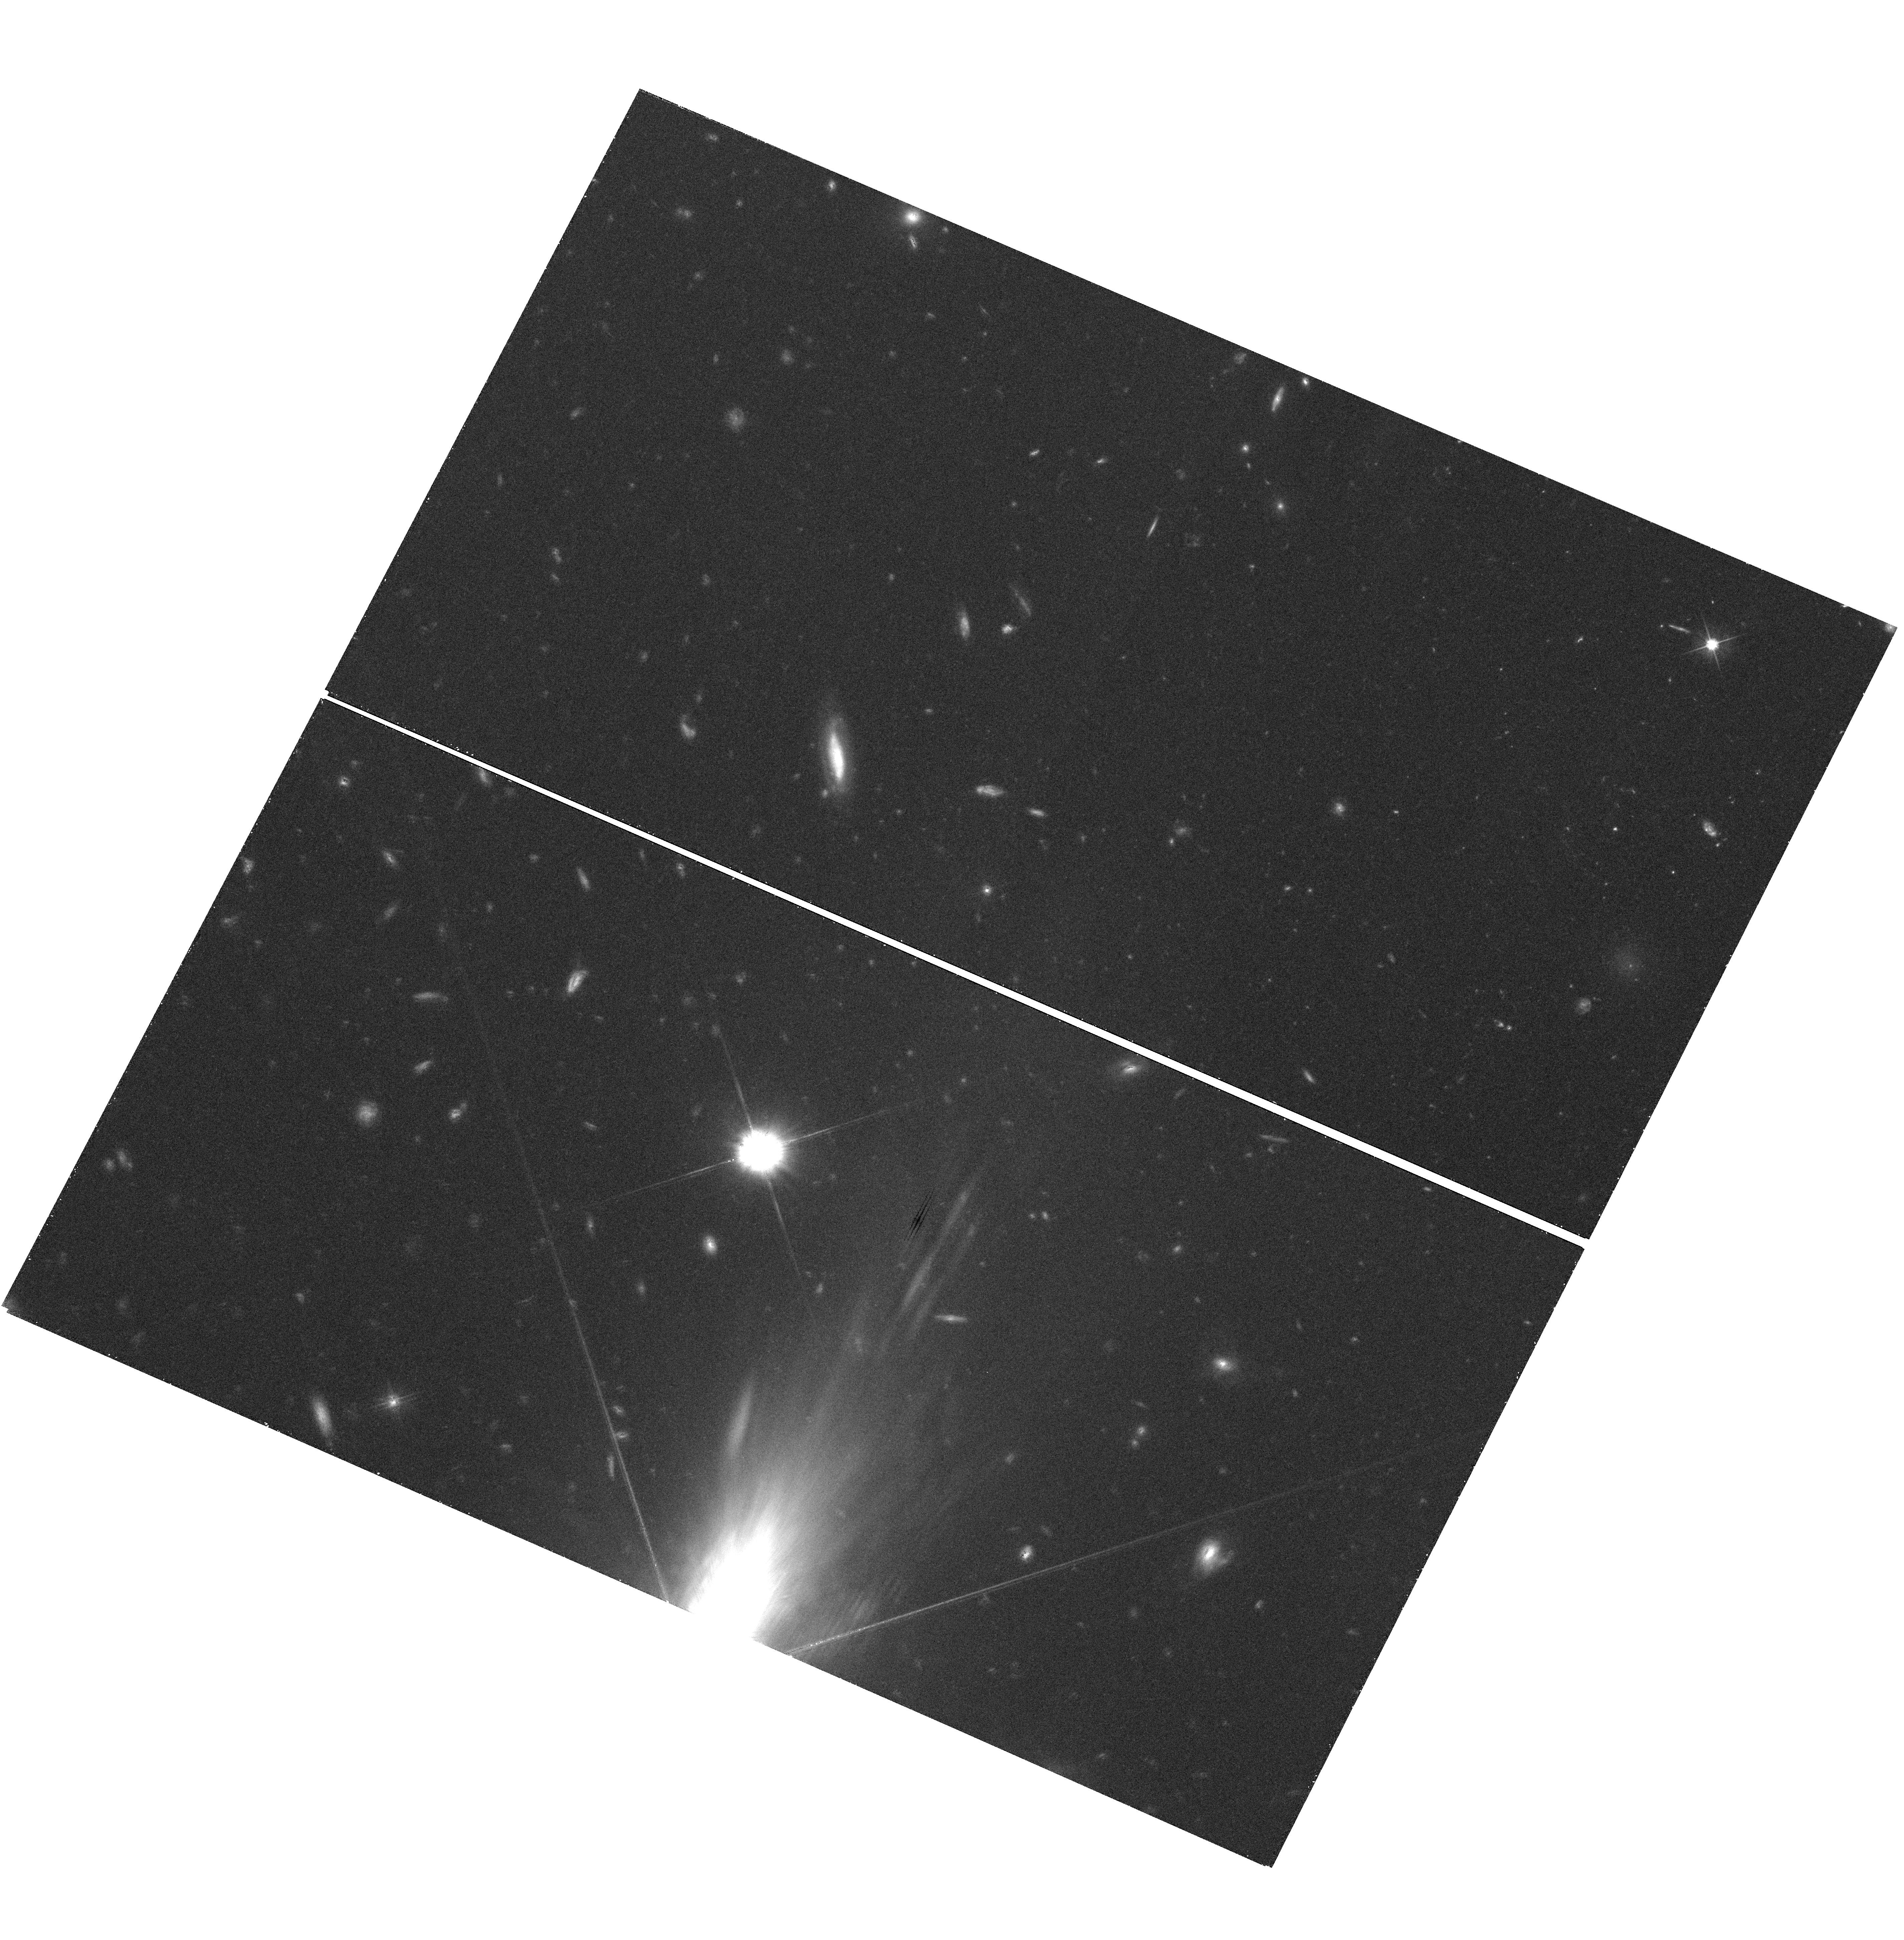
Target: QSO-J0918+1636. Instrument: WFC3/UVIS. Filter: F606W. Exposure: 42 min. Observation ID: hst_12553_02_wfc3_uvis_f606w_ibpp02

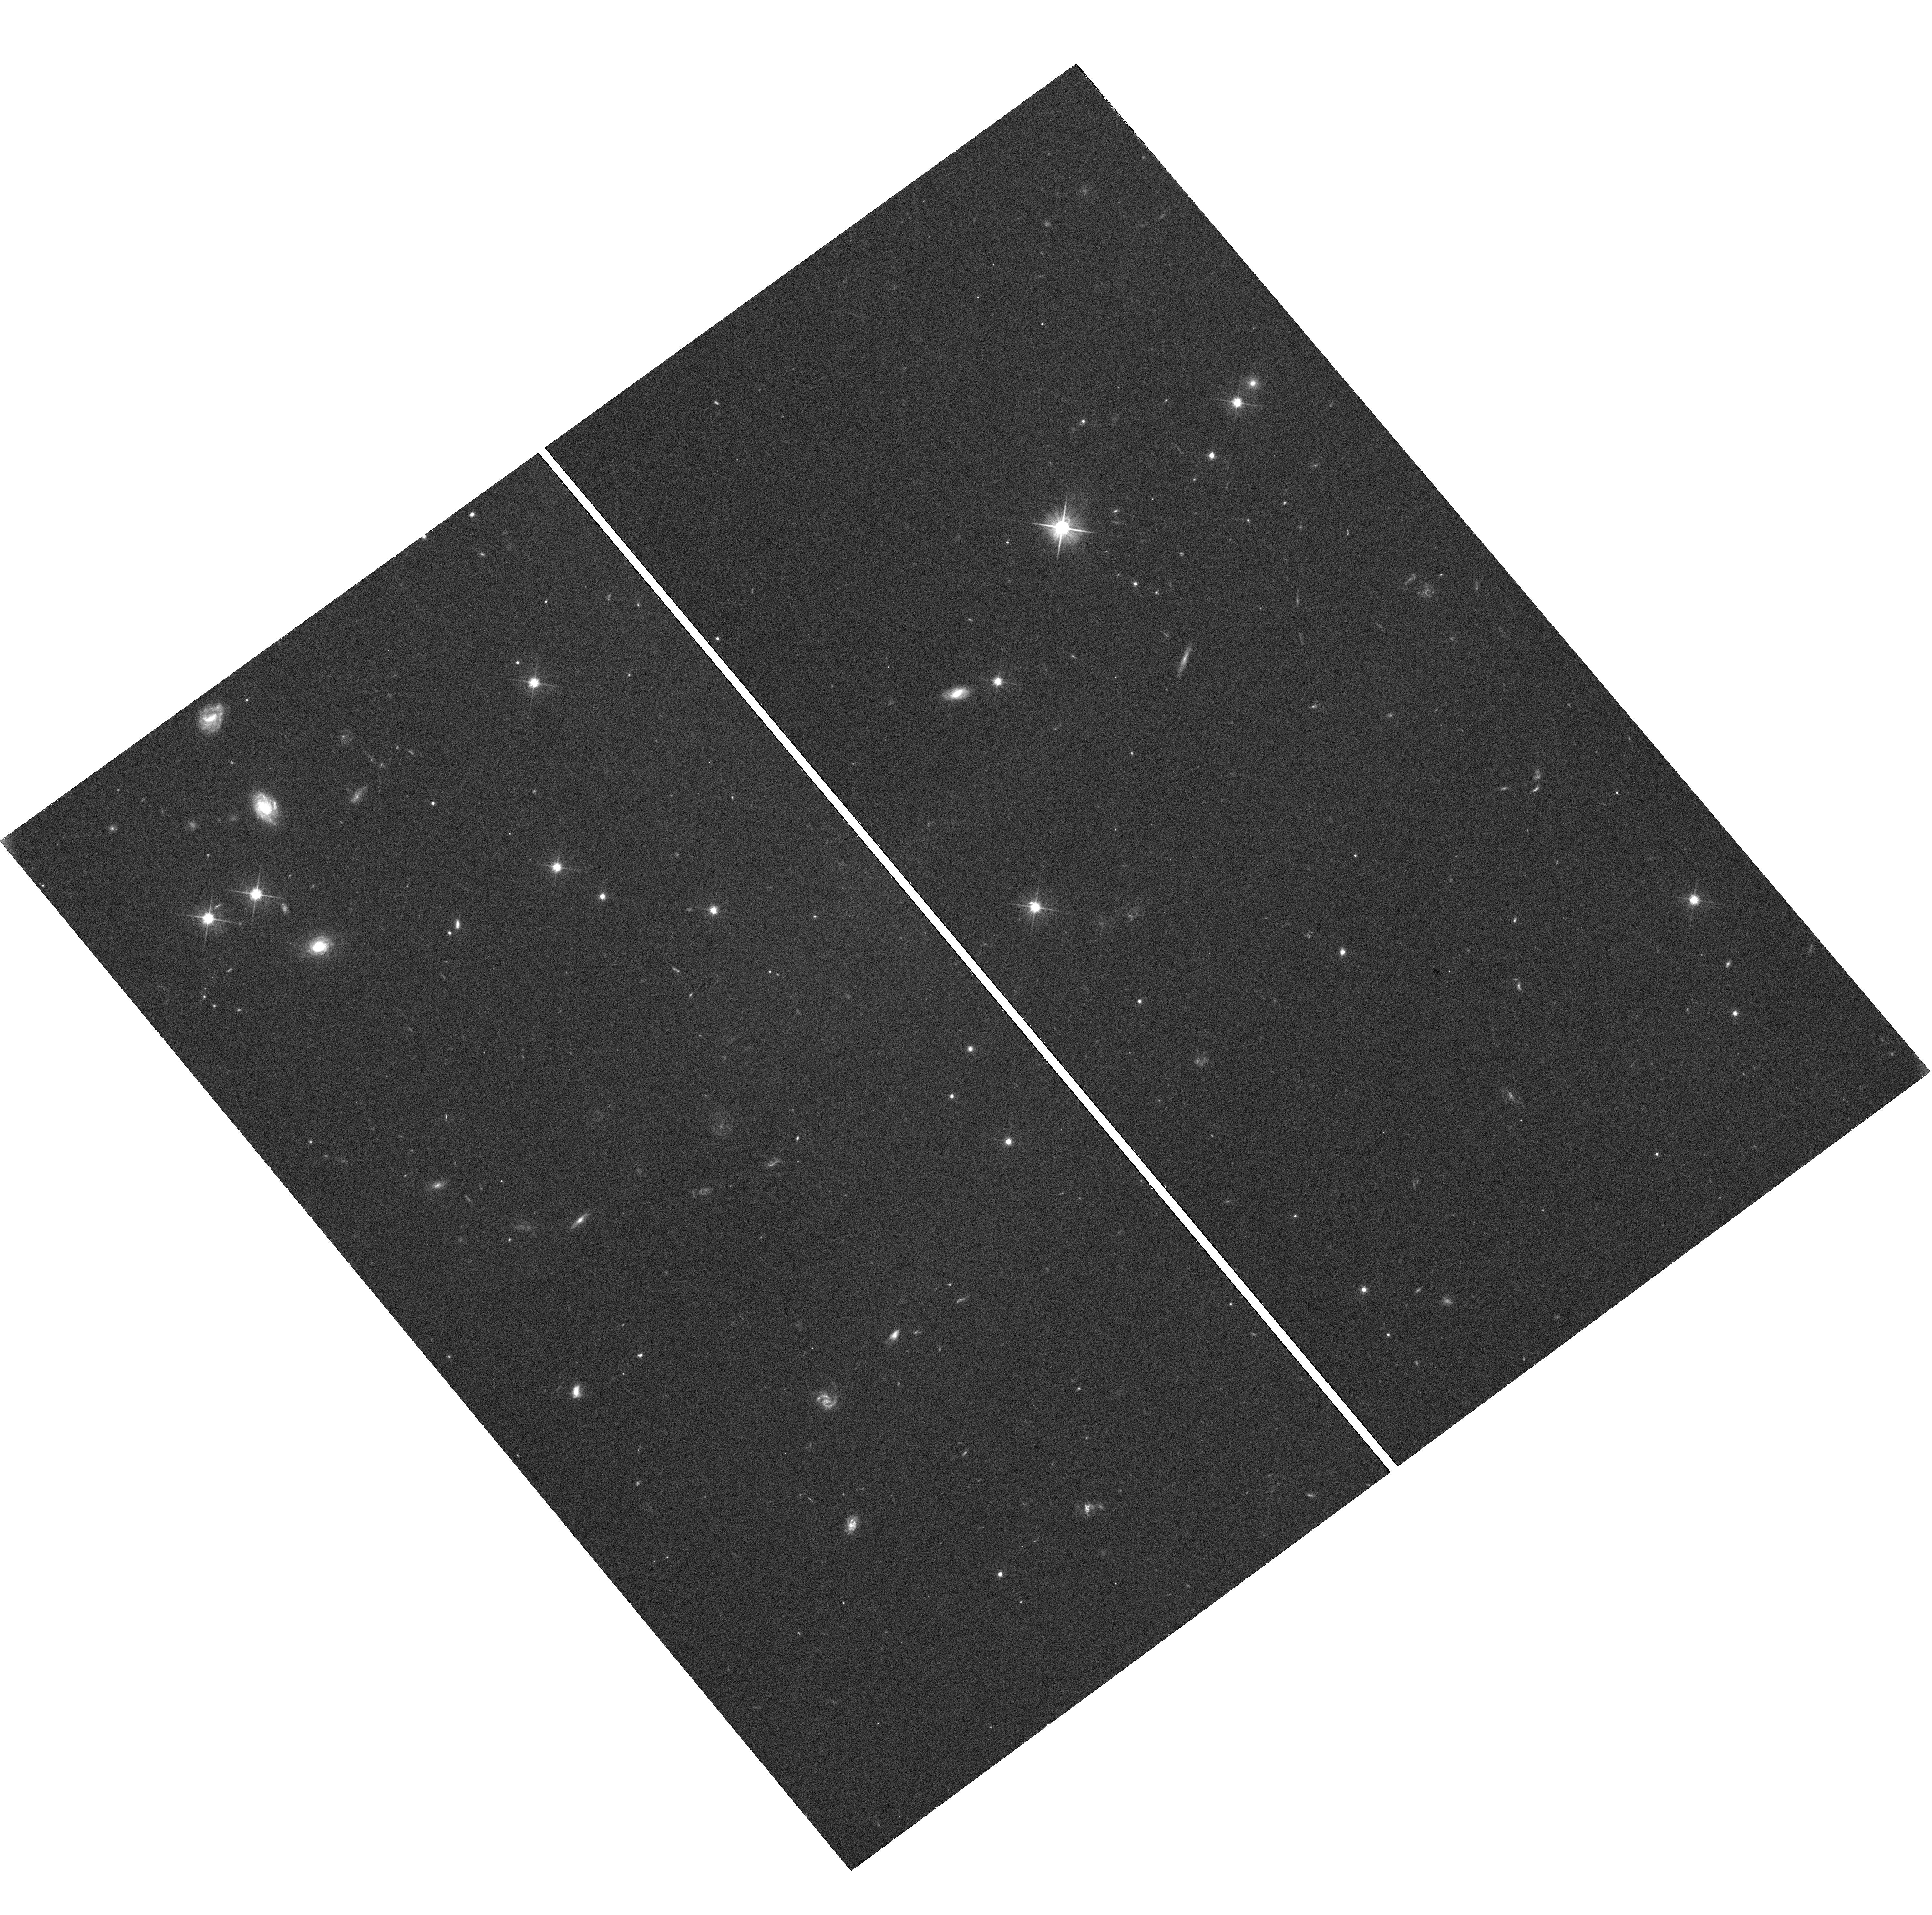
Target: QSO-J2222-0946. Instrument: WFC3/UVIS. Filter: F606W. Exposure: 42 min. Observation ID: hst_12553_01_wfc3_uvis_f606w_ibpp01

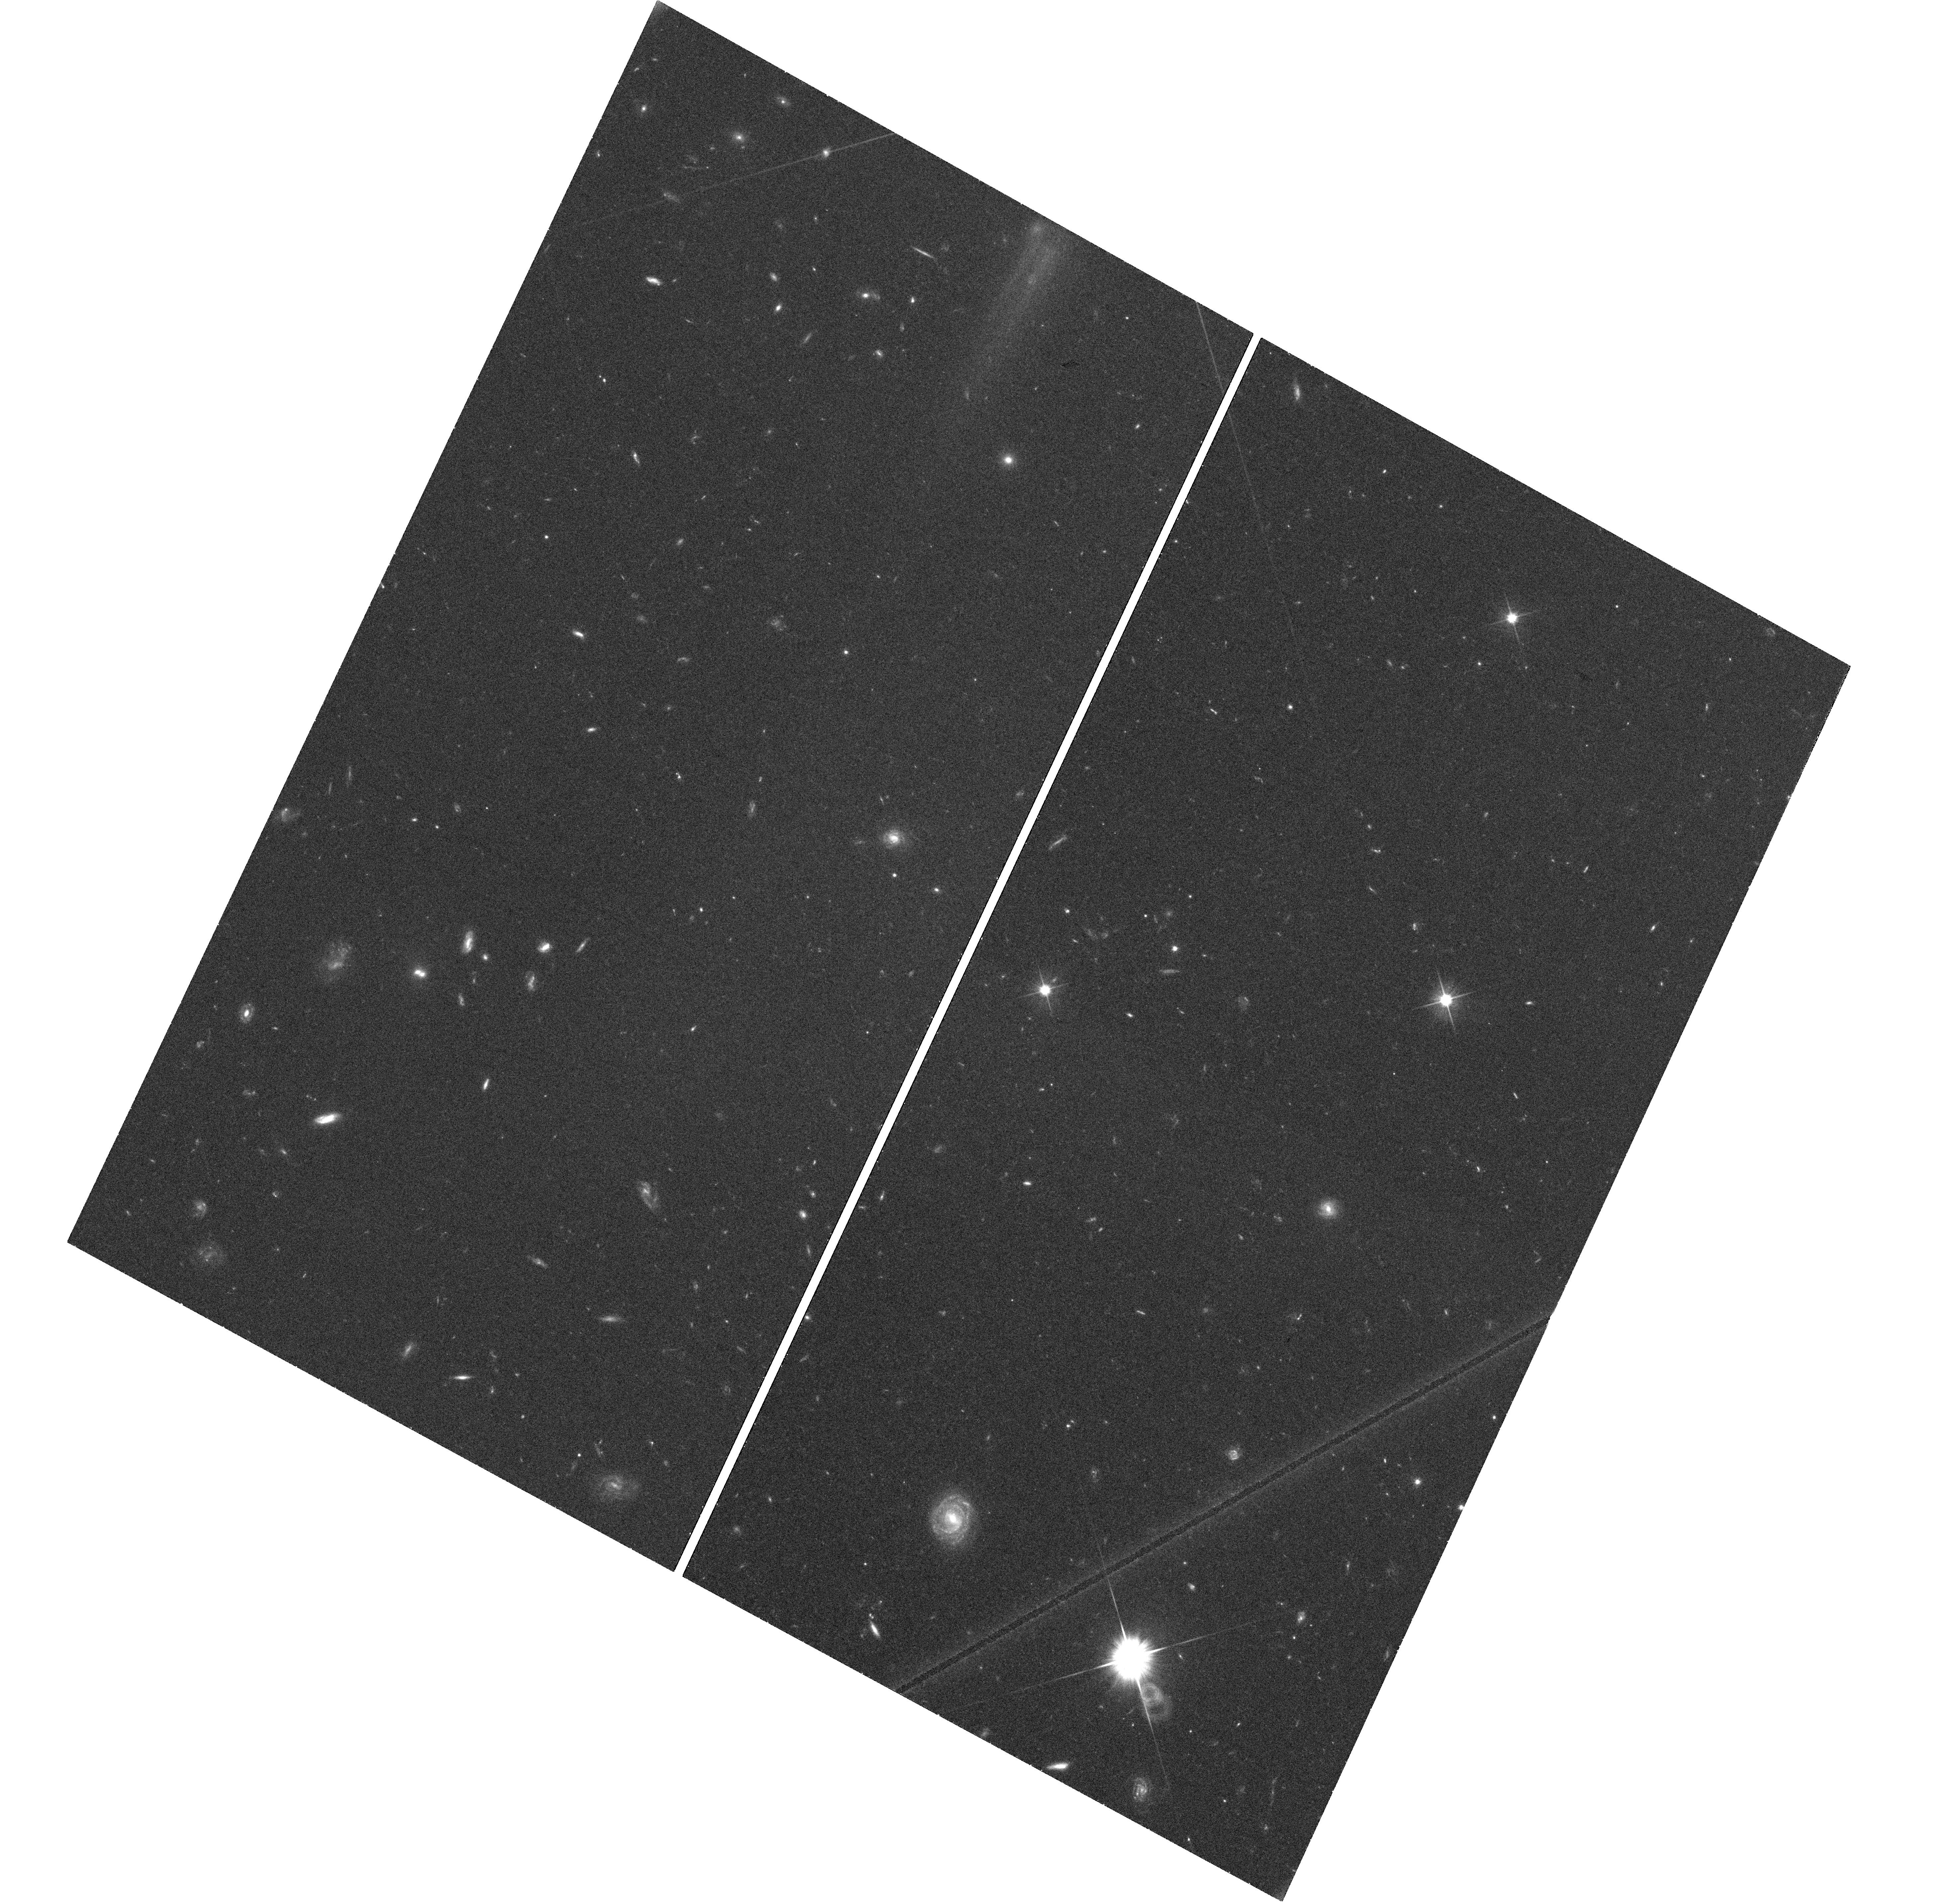
Target: QSO-J0338-0005. Instrument: WFC3/UVIS. Filter: F606W. Exposure: 42 min. Observation ID: hst_12553_04_wfc3_uvis_f606w_ibpp04

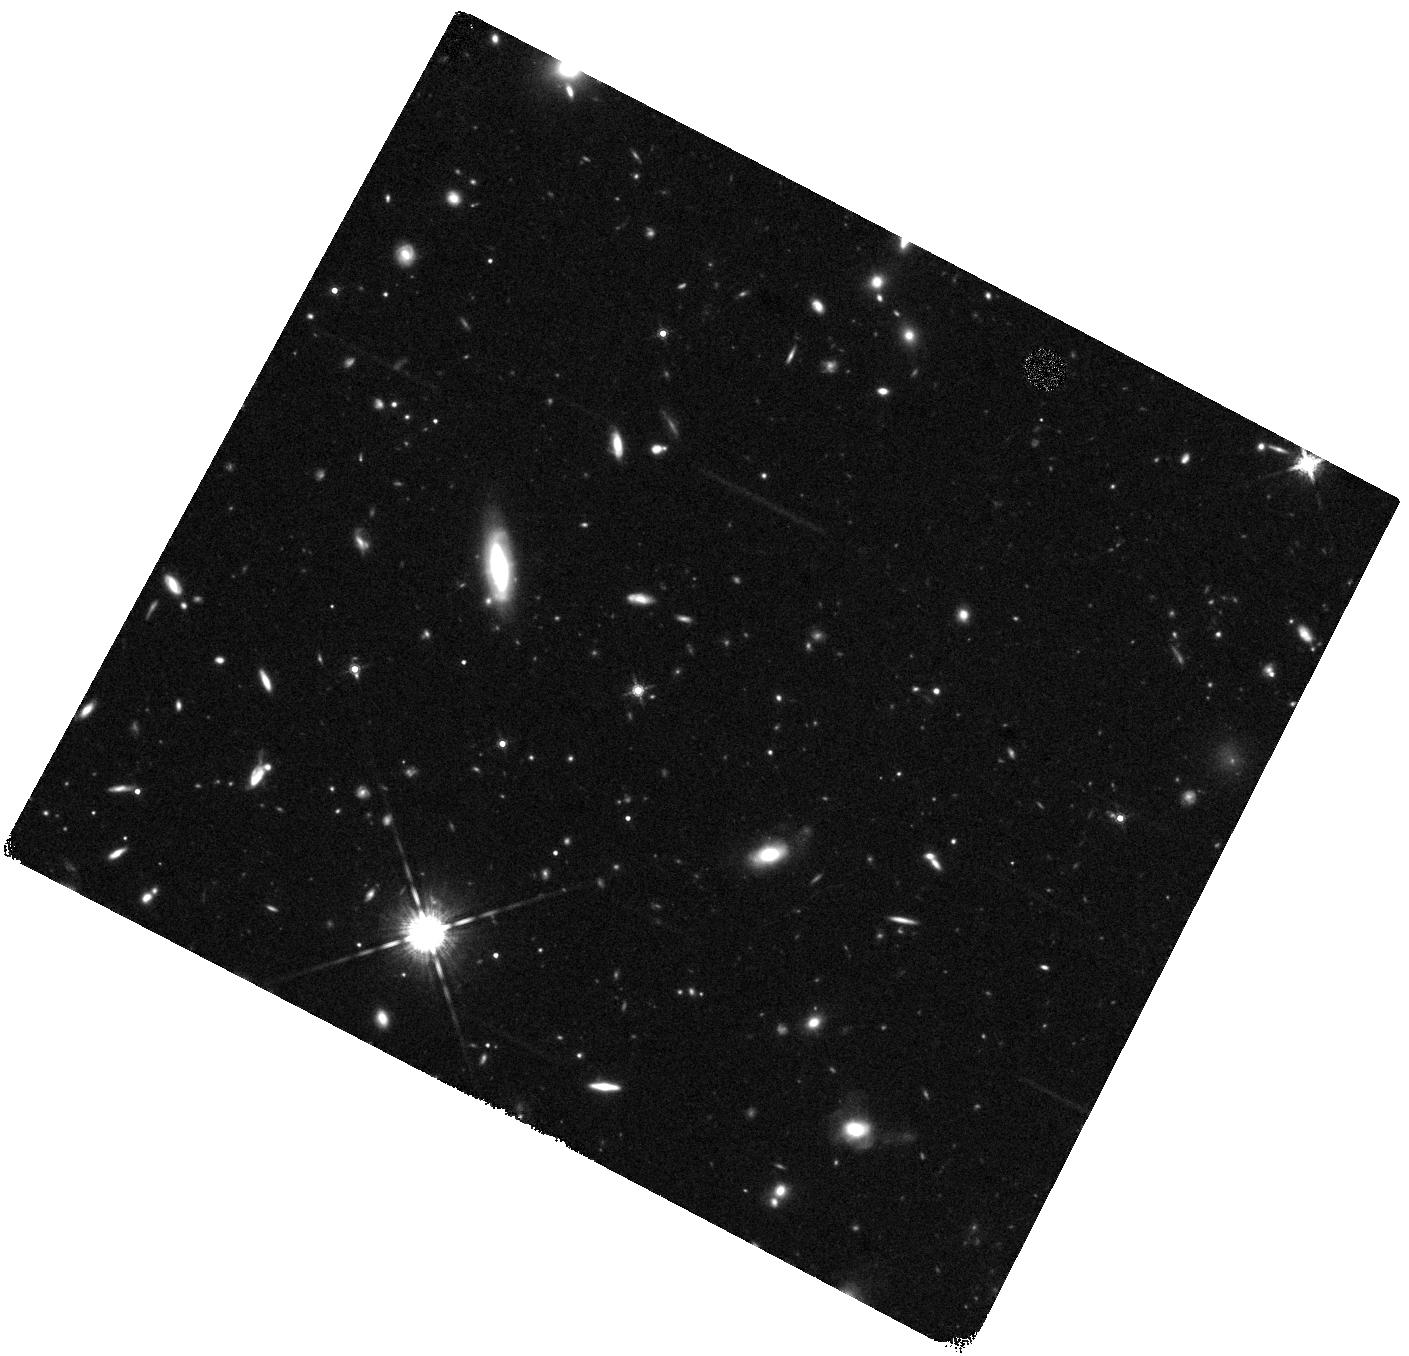
Target: QSO-J0918+1636. Instrument: WFC3/IR. Filter: F160W. Exposure: 44 min. Observation ID: hst_12553_08_wfc3_ir_f160w_ibpp08

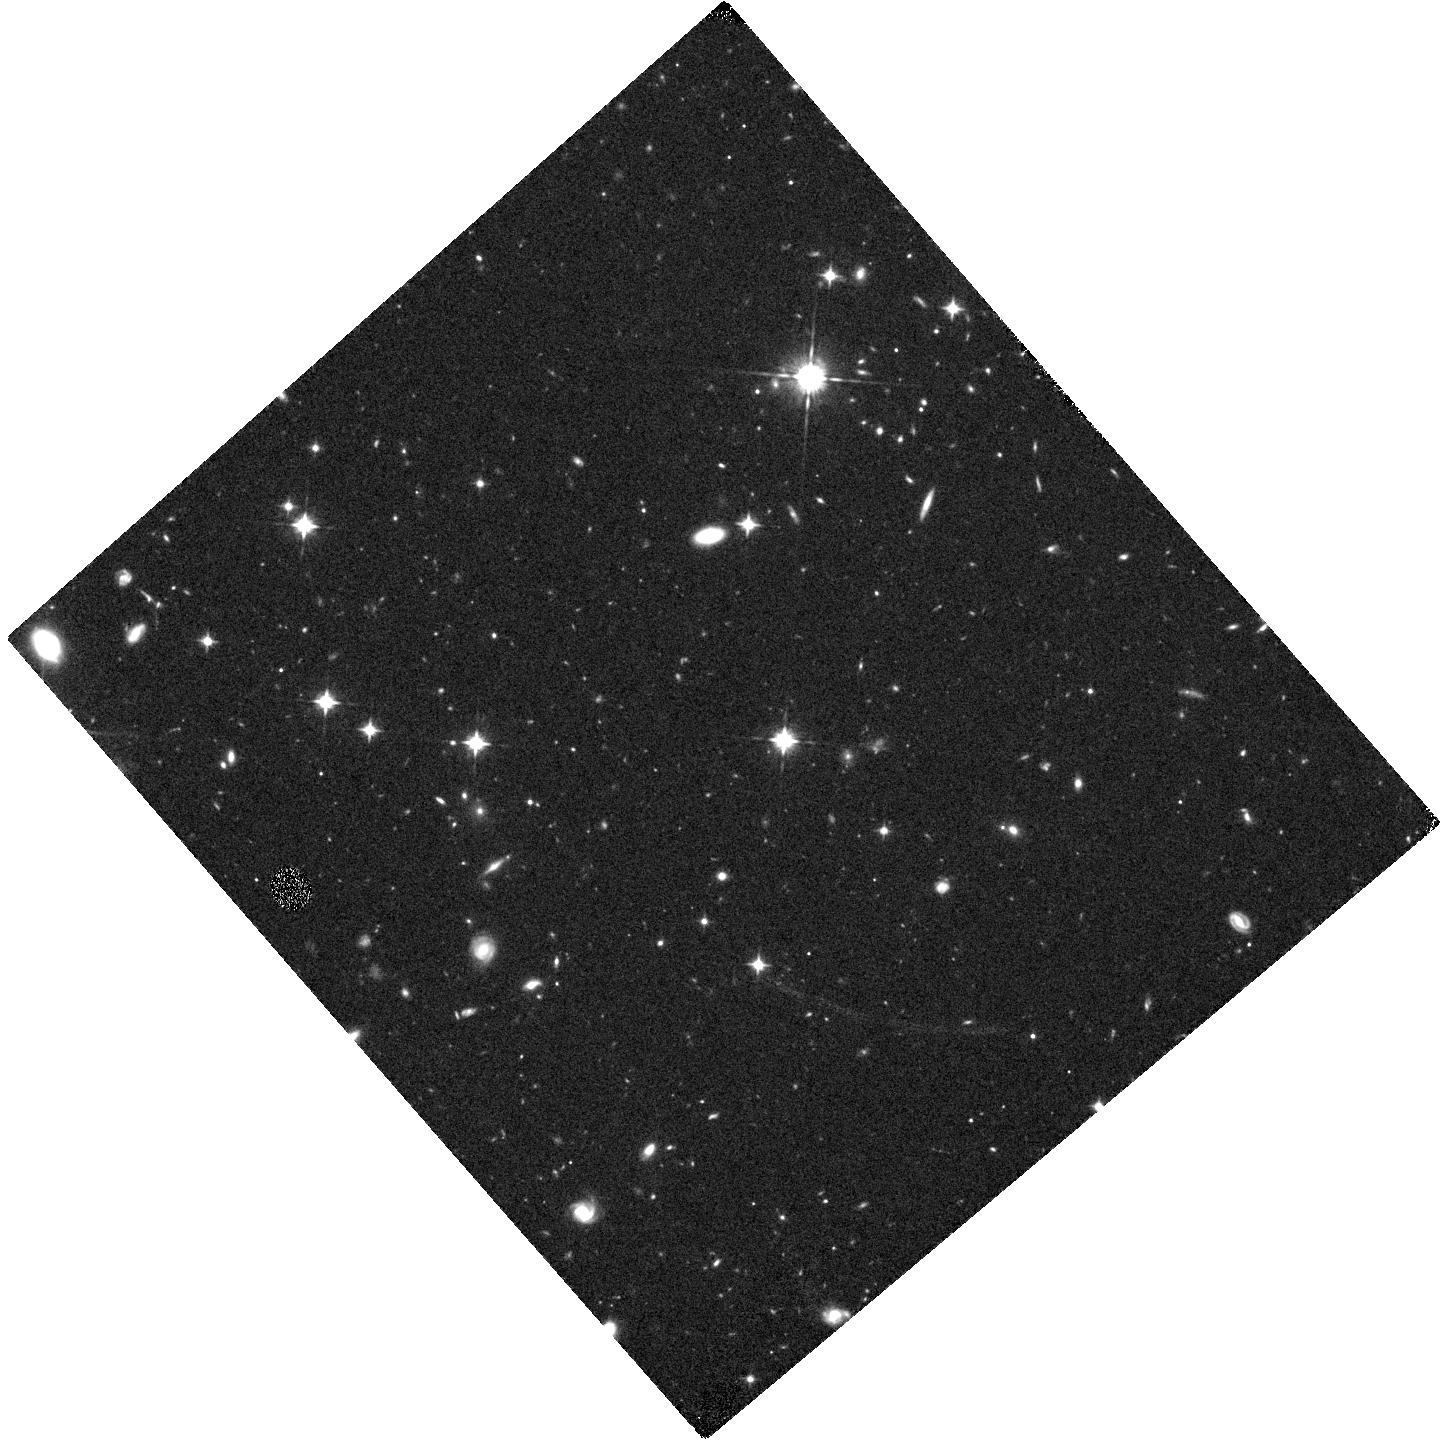
Target: QSO-J2222-0946. Instrument: WFC3/IR. Filter: F105W. Exposure: 44 min. Observation ID: hst_12553_05_wfc3_ir_f105w_ibpp05

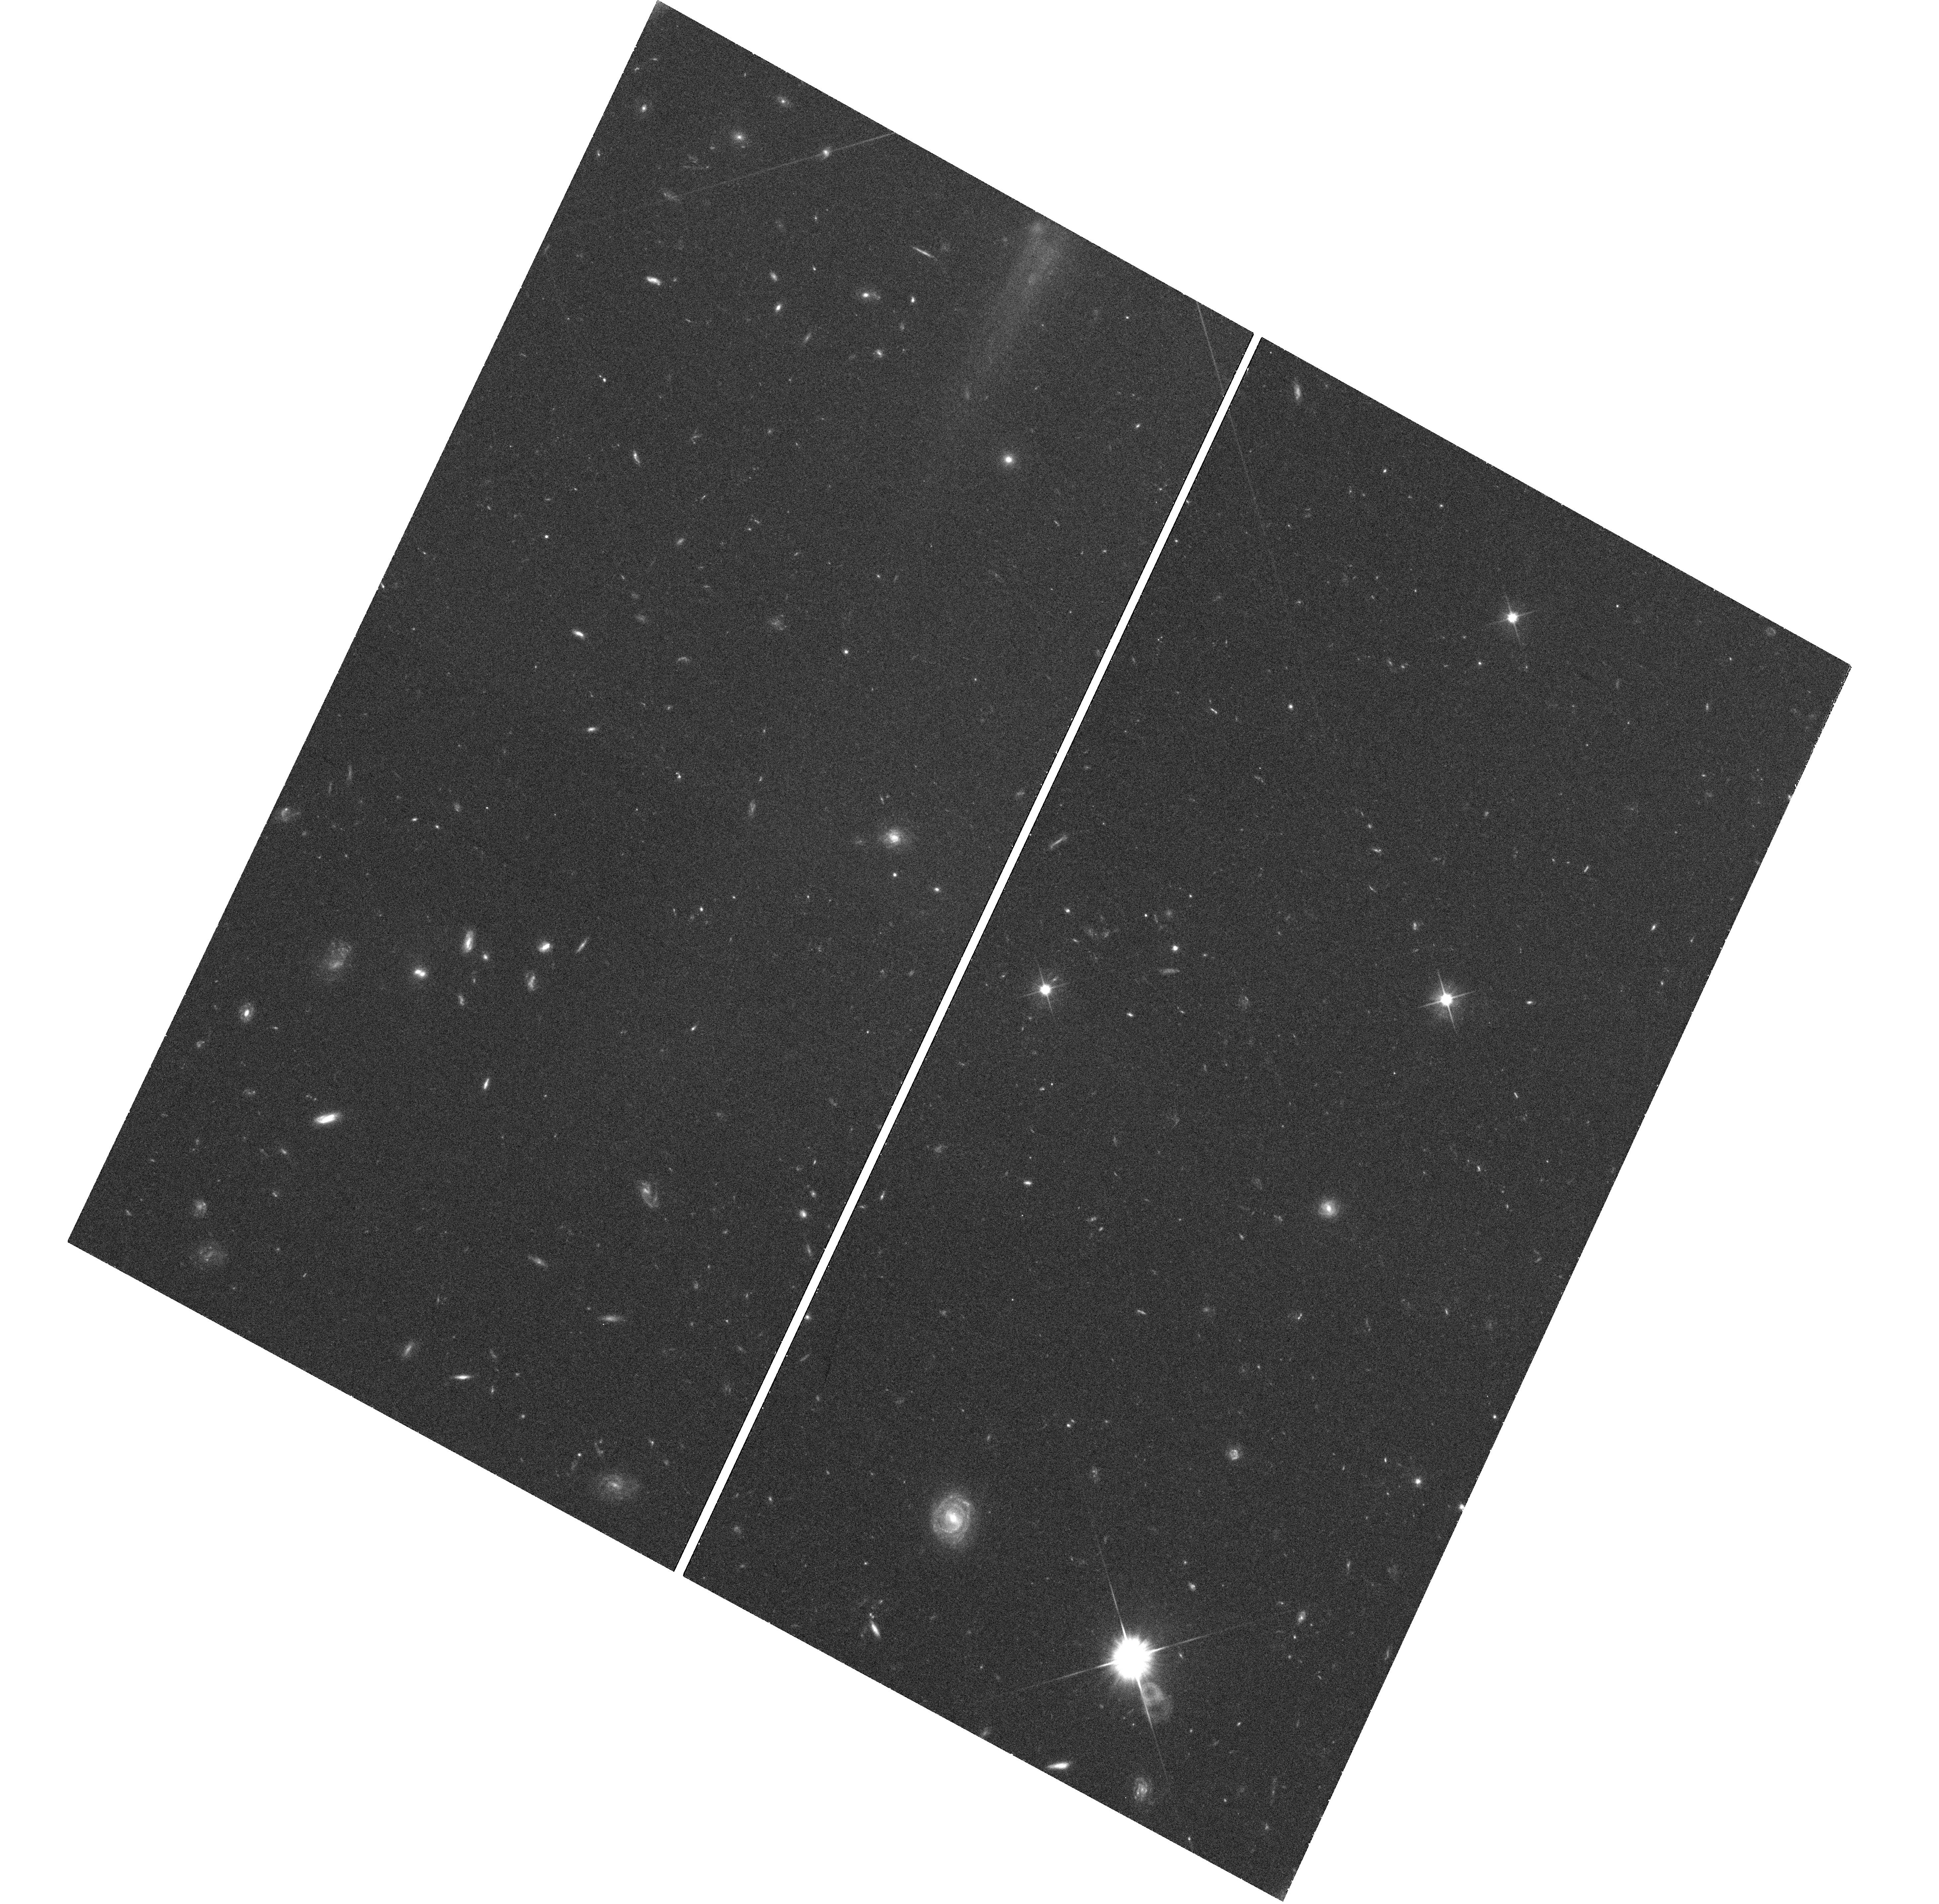
Target: QSO-J0338-0005. Instrument: WFC3/UVIS. Filter: F606W. Exposure: 42 min. Observation ID: hst_12553_03_wfc3_uvis_f606w_ibpp03

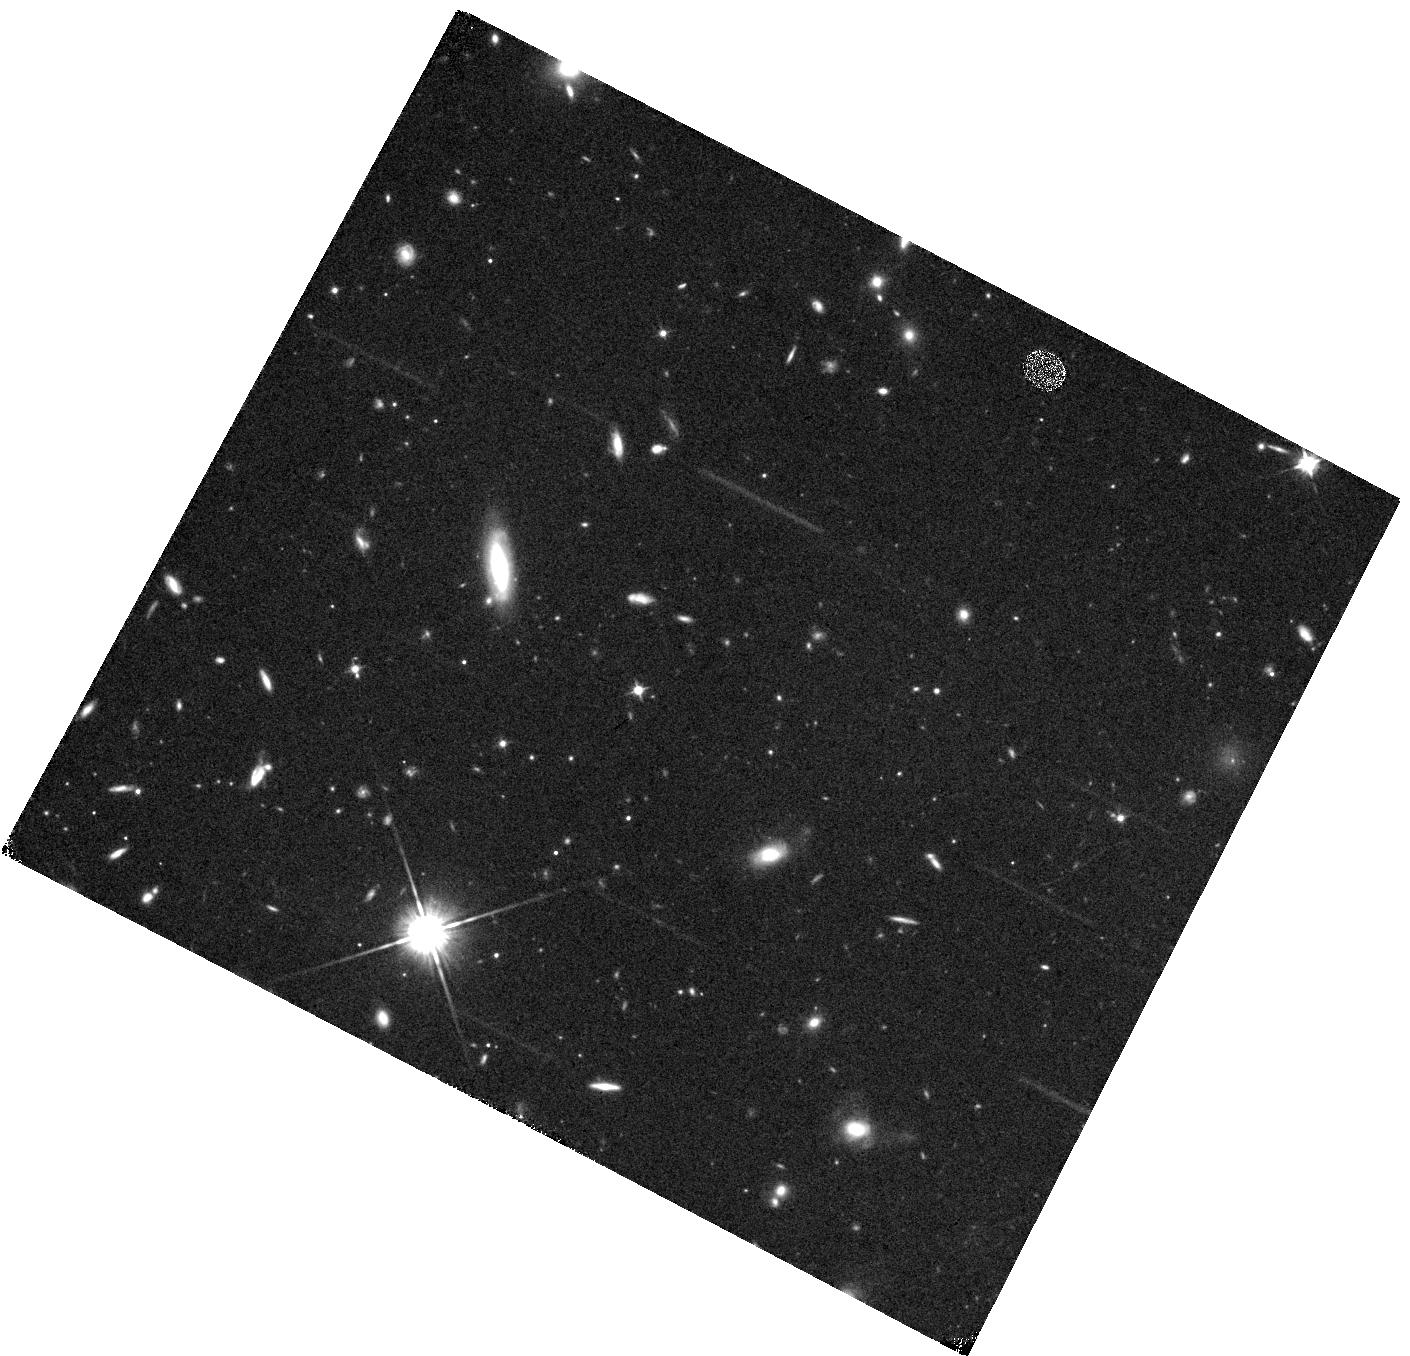
Target: QSO-J0918+1636. Instrument: WFC3/IR. Filter: F105W. Exposure: 44 min. Observation ID: hst_12553_07_wfc3_ir_f105w_ibpp07

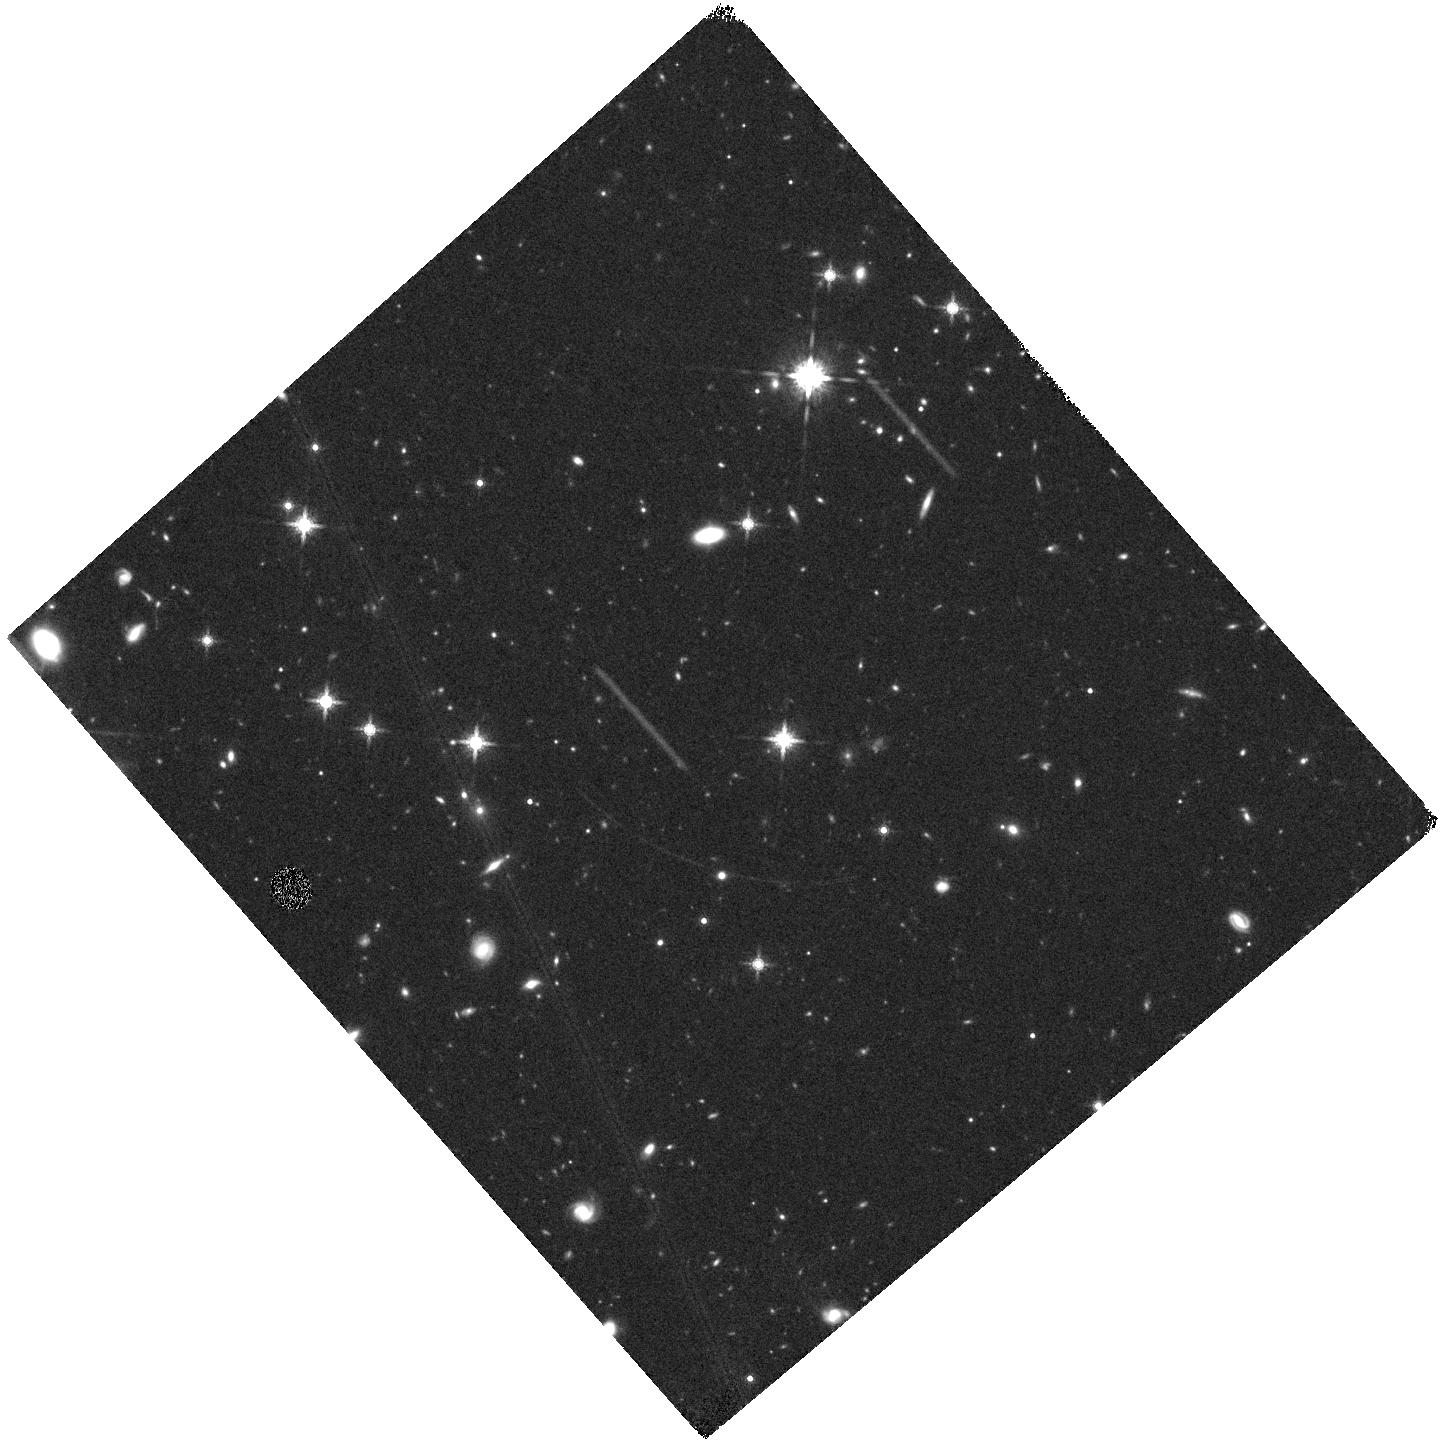
Target: QSO-J2222-0946. Instrument: WFC3/IR. Filter: F160W. Exposure: 44 min. Observation ID: hst_12553_06_wfc3_ir_f160w_ibpp06

Detecting the stellar continuum of the galaxy counterparts of three z>2 Damped Lyman-alpha Absorbers (PI: Fynbo, Johan P. U.)

Despite more than 20 years of study the Damped Lyman-alpha Absorbers (DLAs) have not yet found their place in the puzzle of galaxy formation and evolution. In particular, the nature of the DLA galaxy counterparts remain very poorly constrained even after substantial amounts of observing time both with HST and 8-m class telescopes. The reason for this is now understood: DLAs are due to their HI cross-section selection drawn from the faint end of the luminosity function. However, we have found evidence that DLAs fullfil luminosity-metallicity and mass-metallicity relations similar to local relations. We have therefore initiated a survey of the galaxy counterparts of metal rich Damped Lyman-alpha Absorbers at redshifts around 2.5 using the newly commissioned X-shooter spectrograph at the ESO Very Large Telescope. For the first 6 targets in the survey we have detected Lyman-alpha, [OIII] and/or H-alpha emission from three of the DLA absorbers. We here proposed to characterize the stellar content of the galaxy counterparts (age, extinction, morphology) and compare these properties with similar properties of emission selected galaxies at similar redshifts. This will be an important step in finding the proper place for DLAs in the puzzle of galaxy formation.